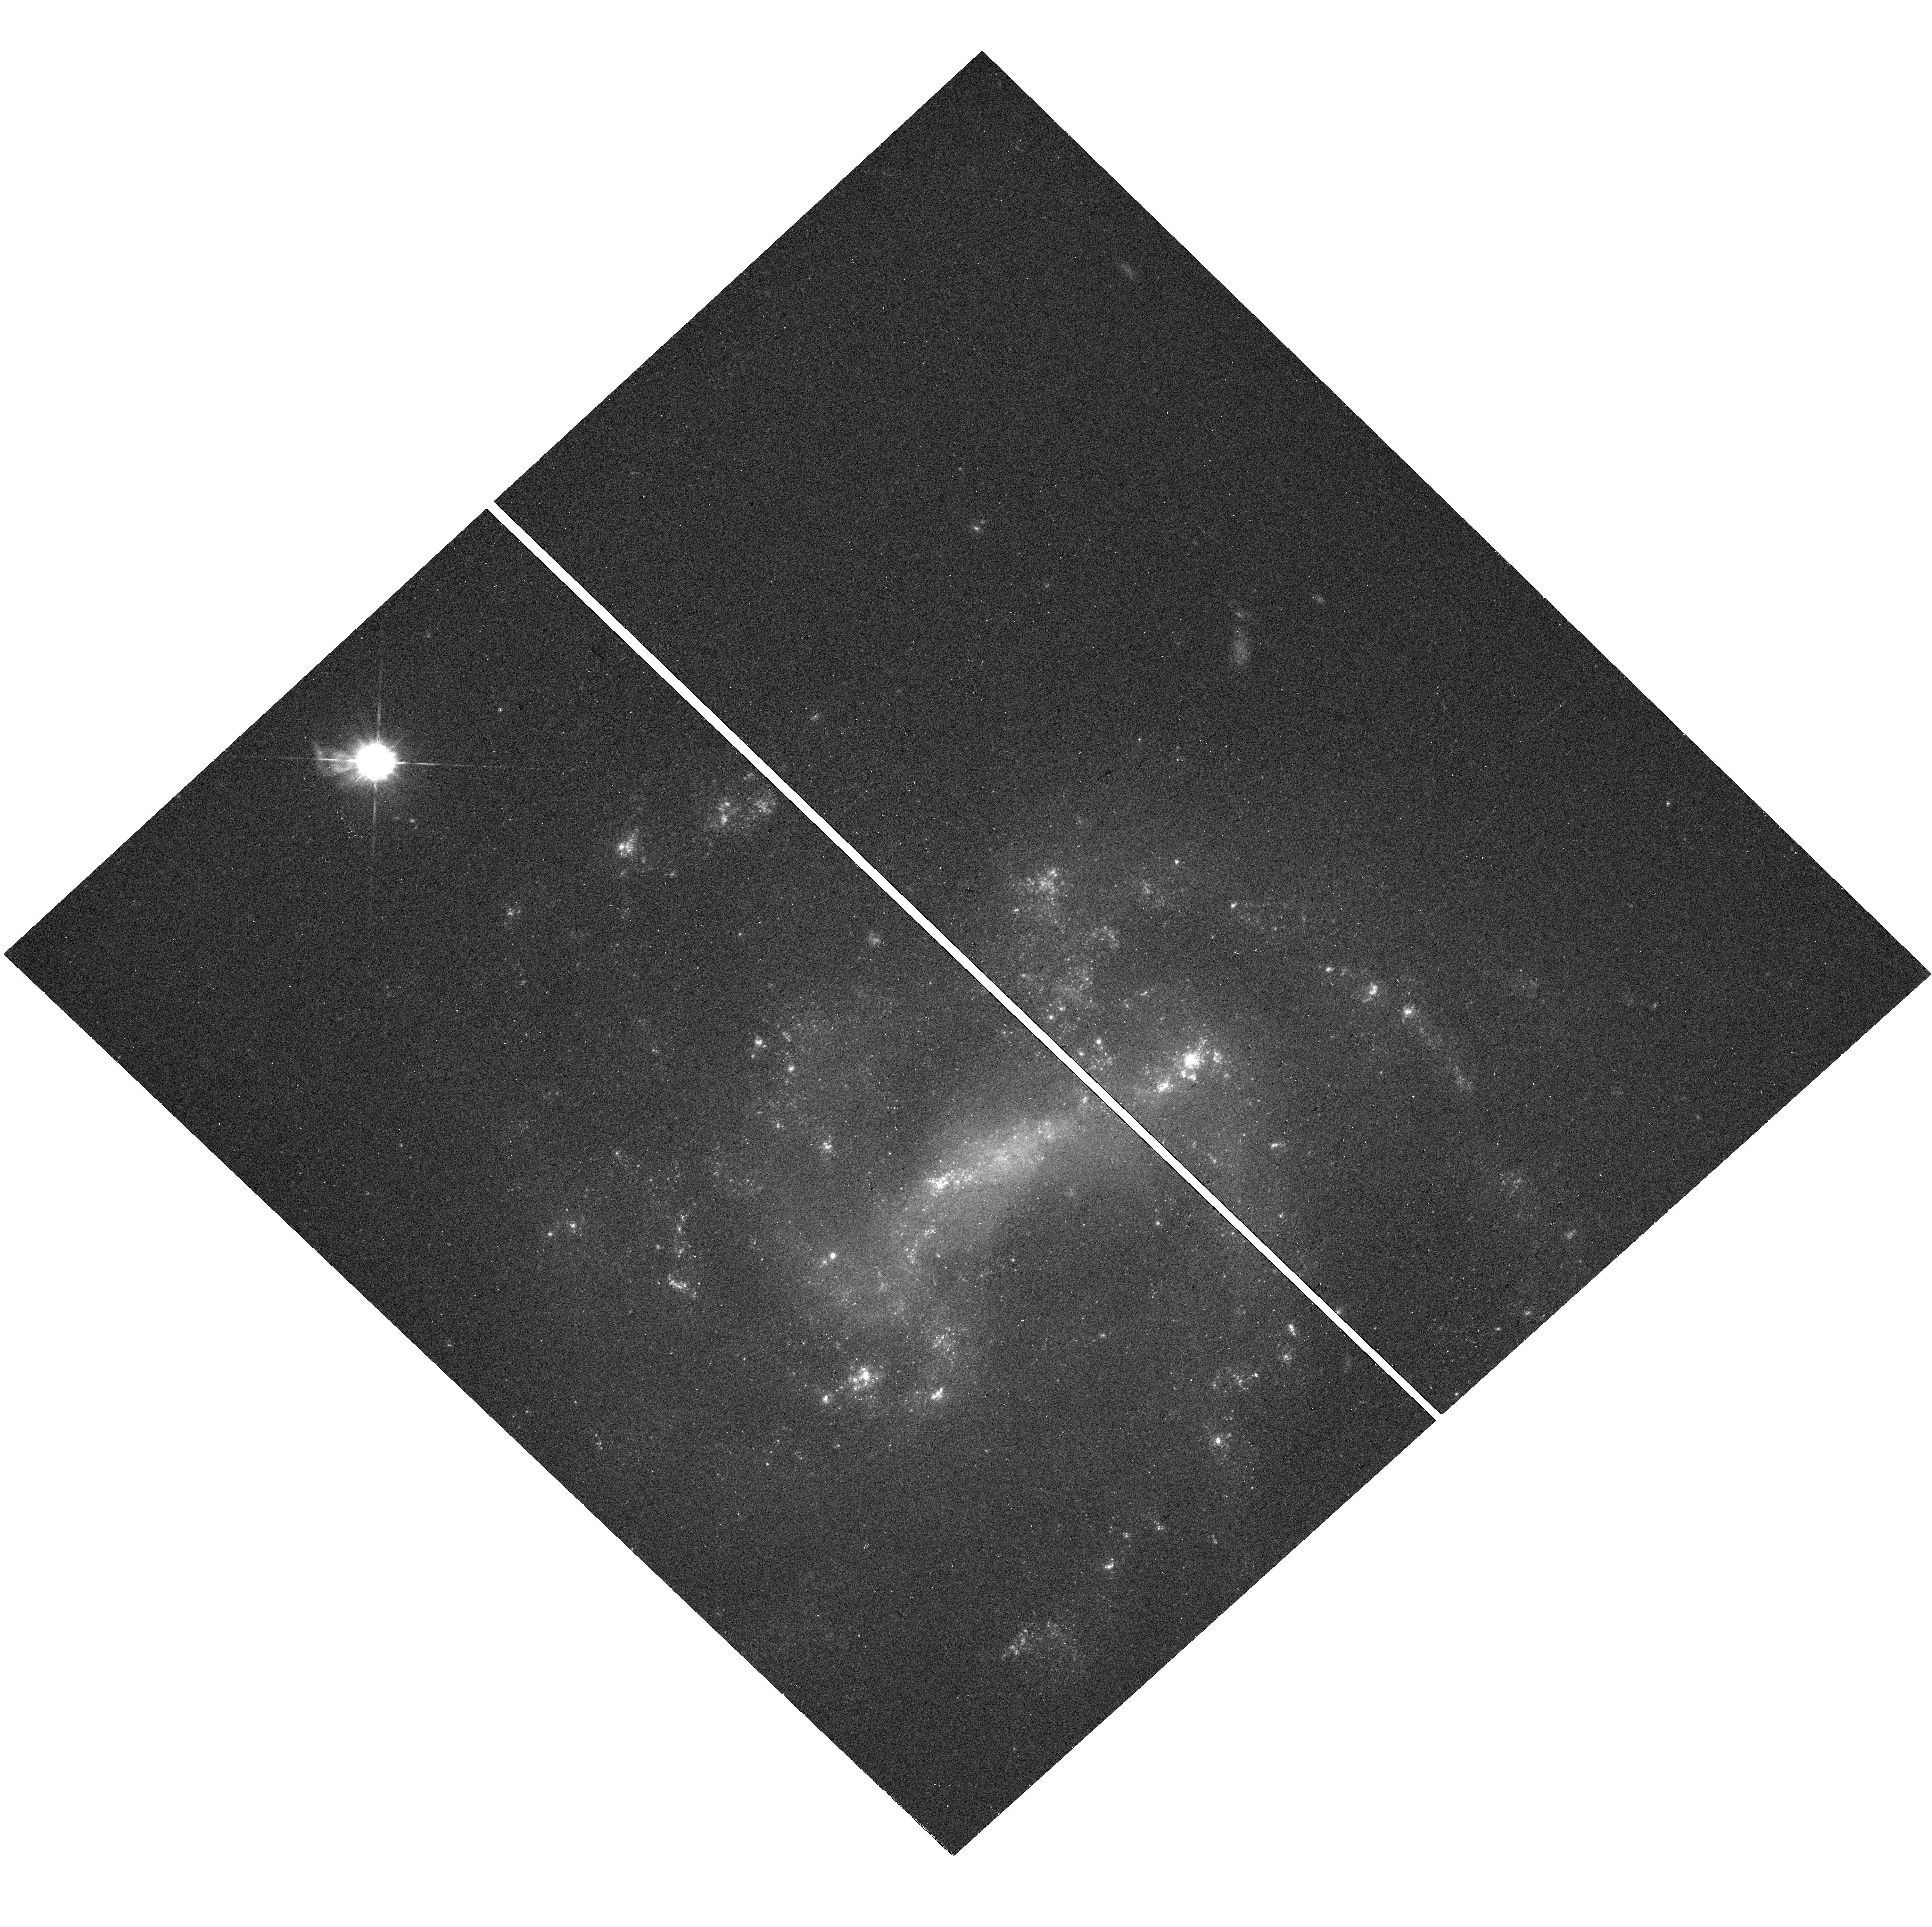
Target: SN2011HT. Instrument: WFC3/UVIS. Filter: F475W. Exposure: 13 min. Observation ID: hst_17731_21_wfc3_uvis_f475w_ifgl21

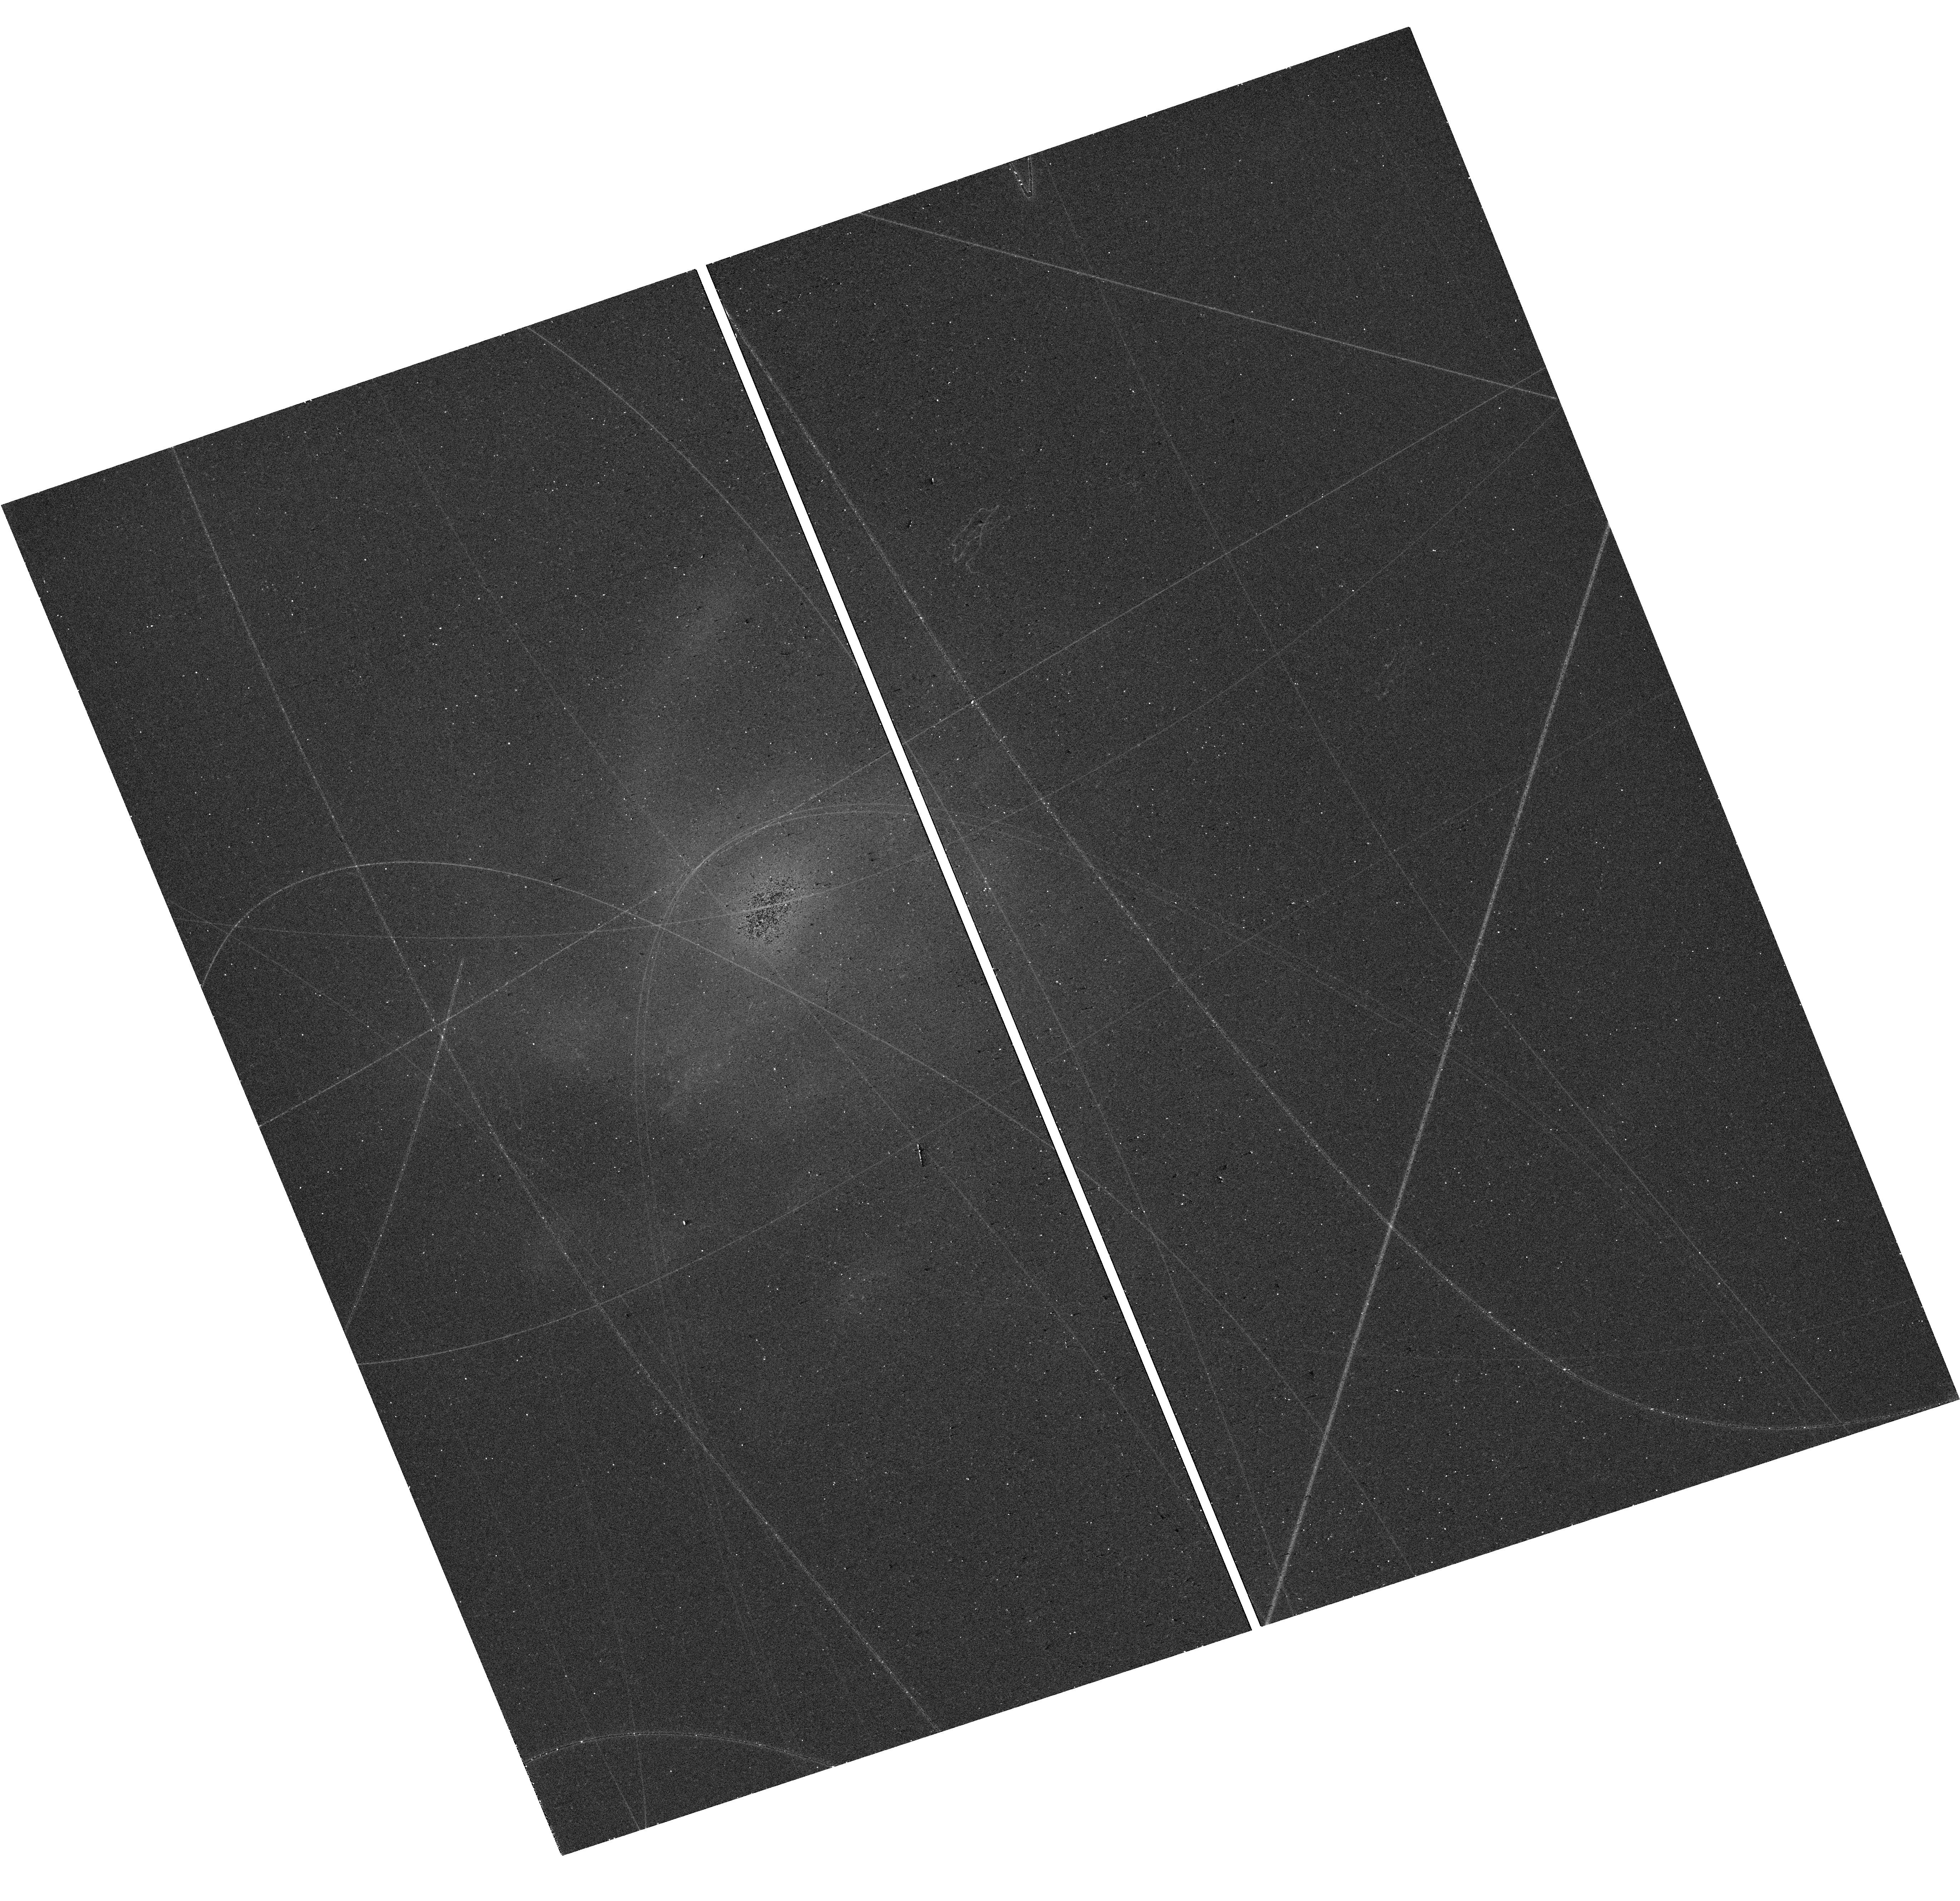
Target: SN2003LO. Instrument: WFC3/UVIS. Filter: F475W. Exposure: 13 min. Observation ID: hst_17731_12_wfc3_uvis_f475w_ifgl12

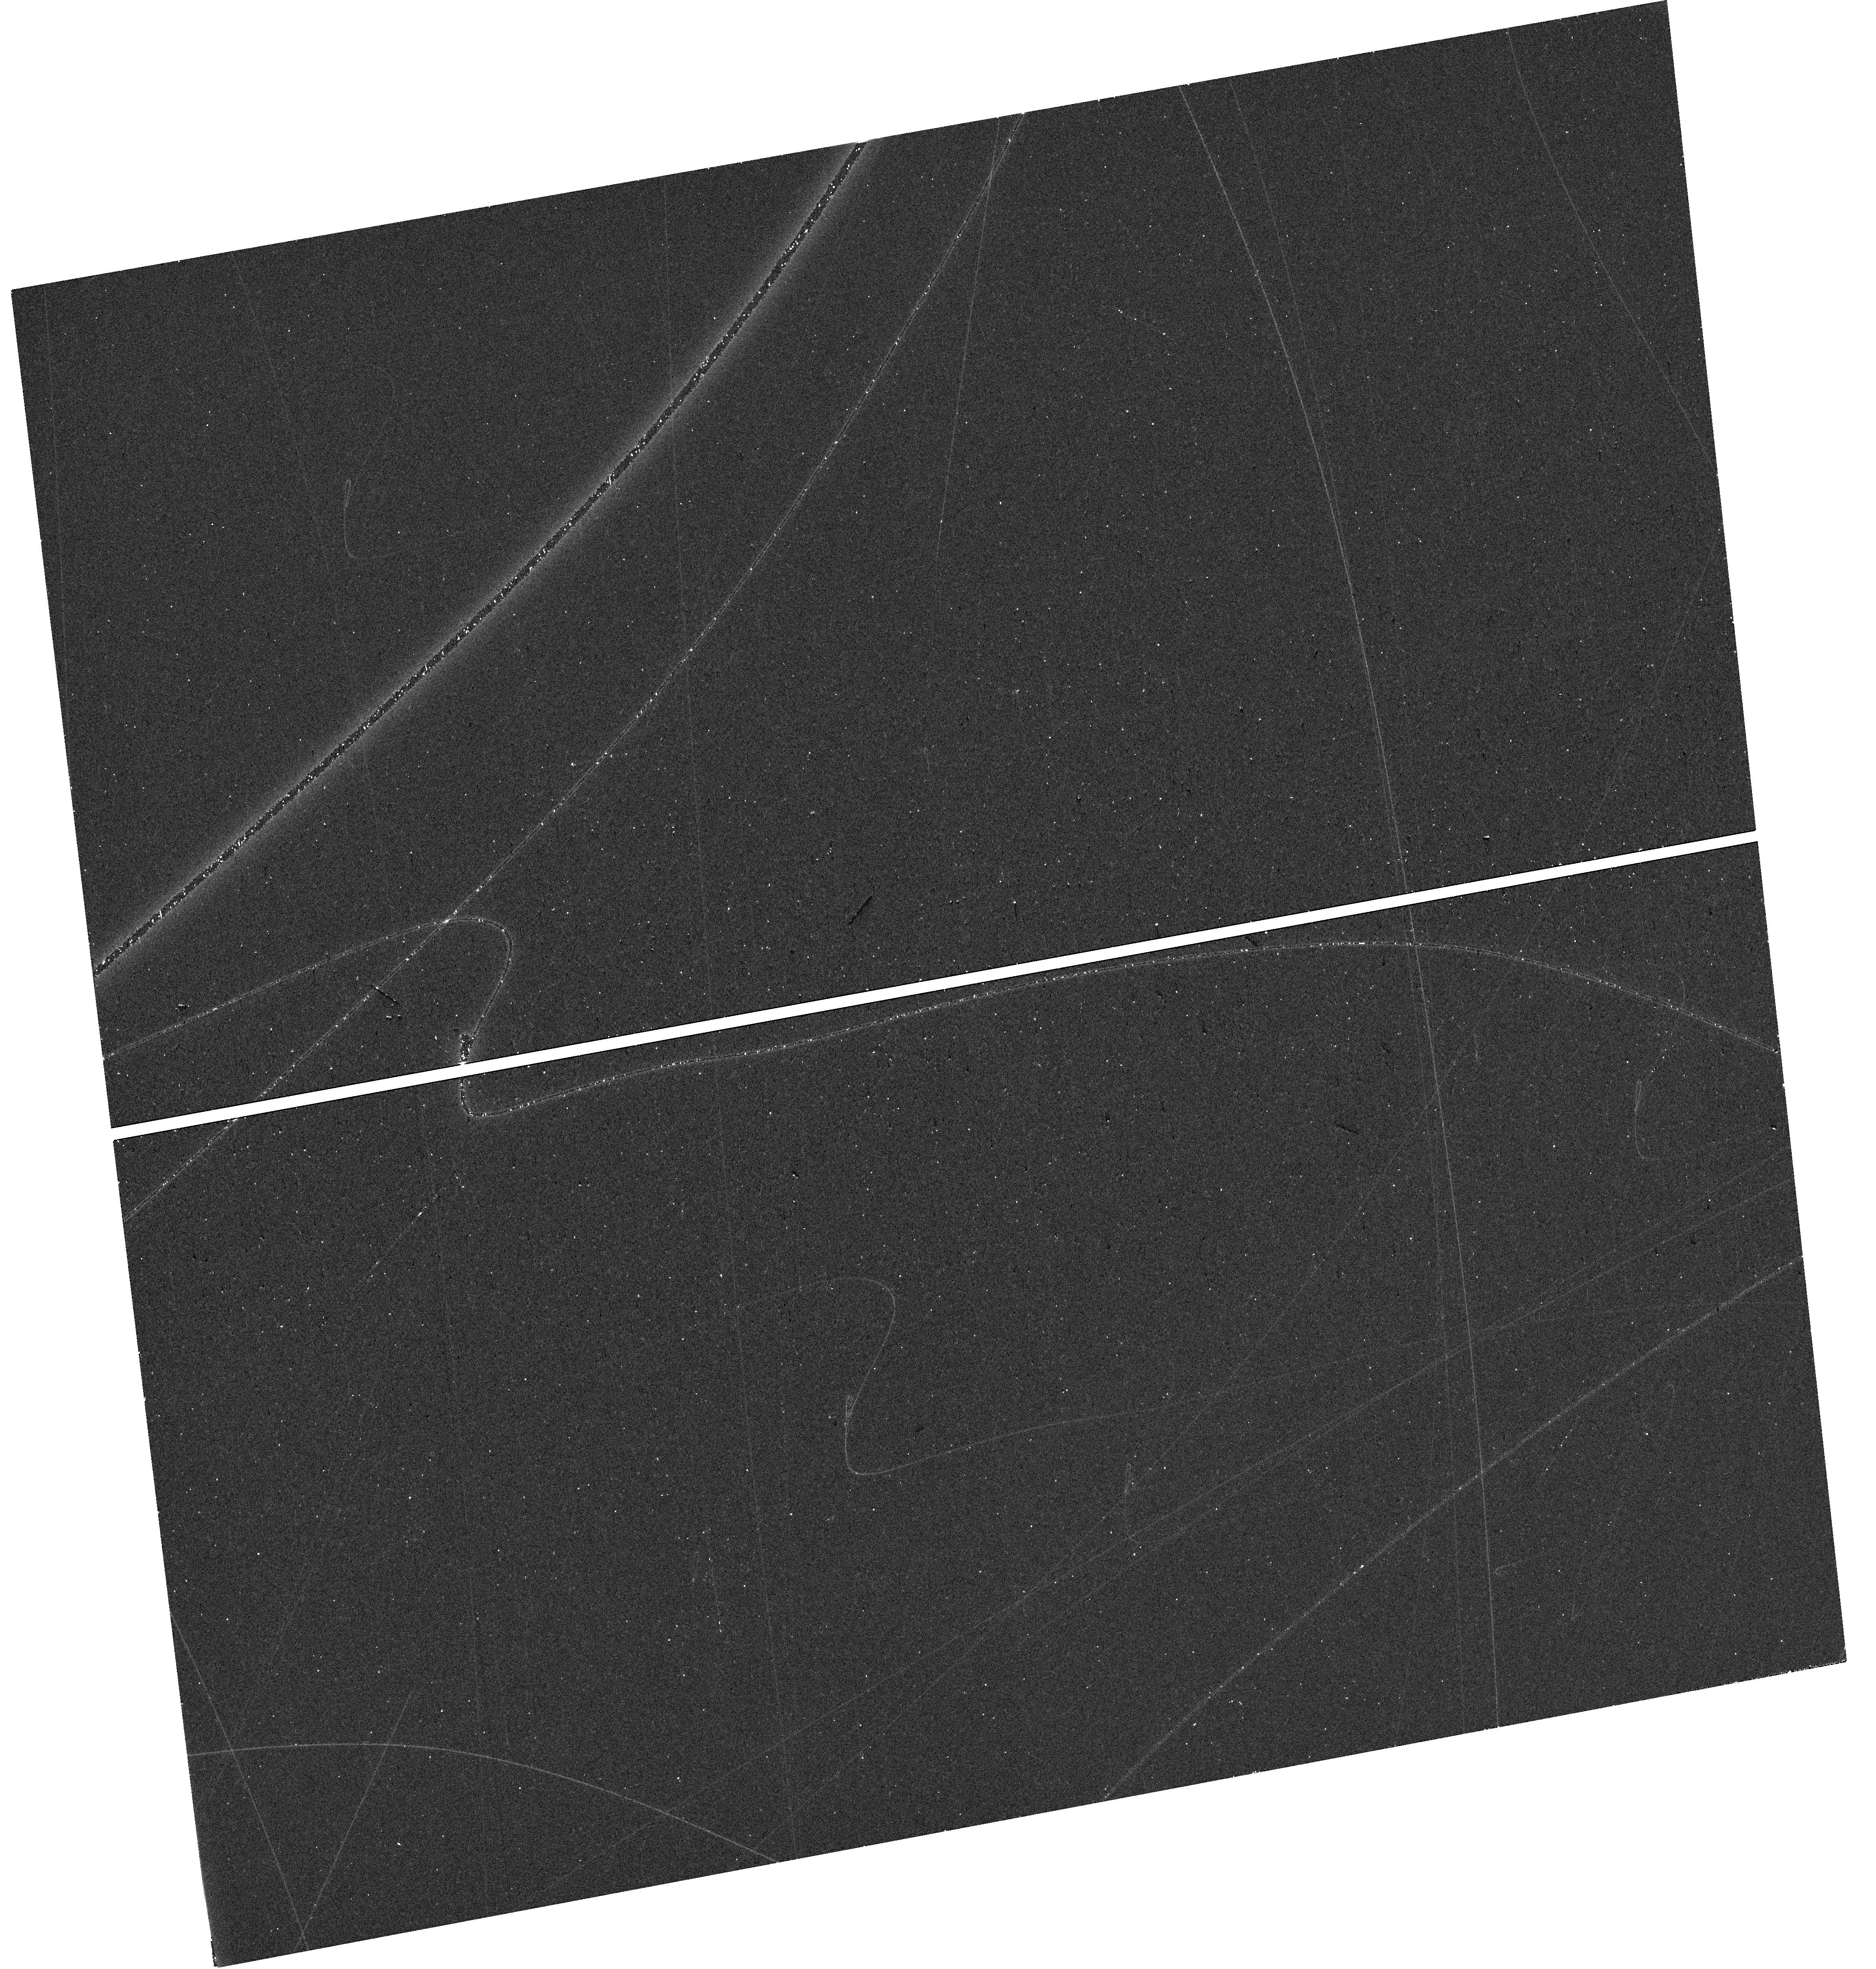
Target: SN2006AM. Instrument: WFC3/UVIS. Filter: F475W. Exposure: 13 min. Observation ID: hst_17731_13_wfc3_uvis_f475w_ifgl13

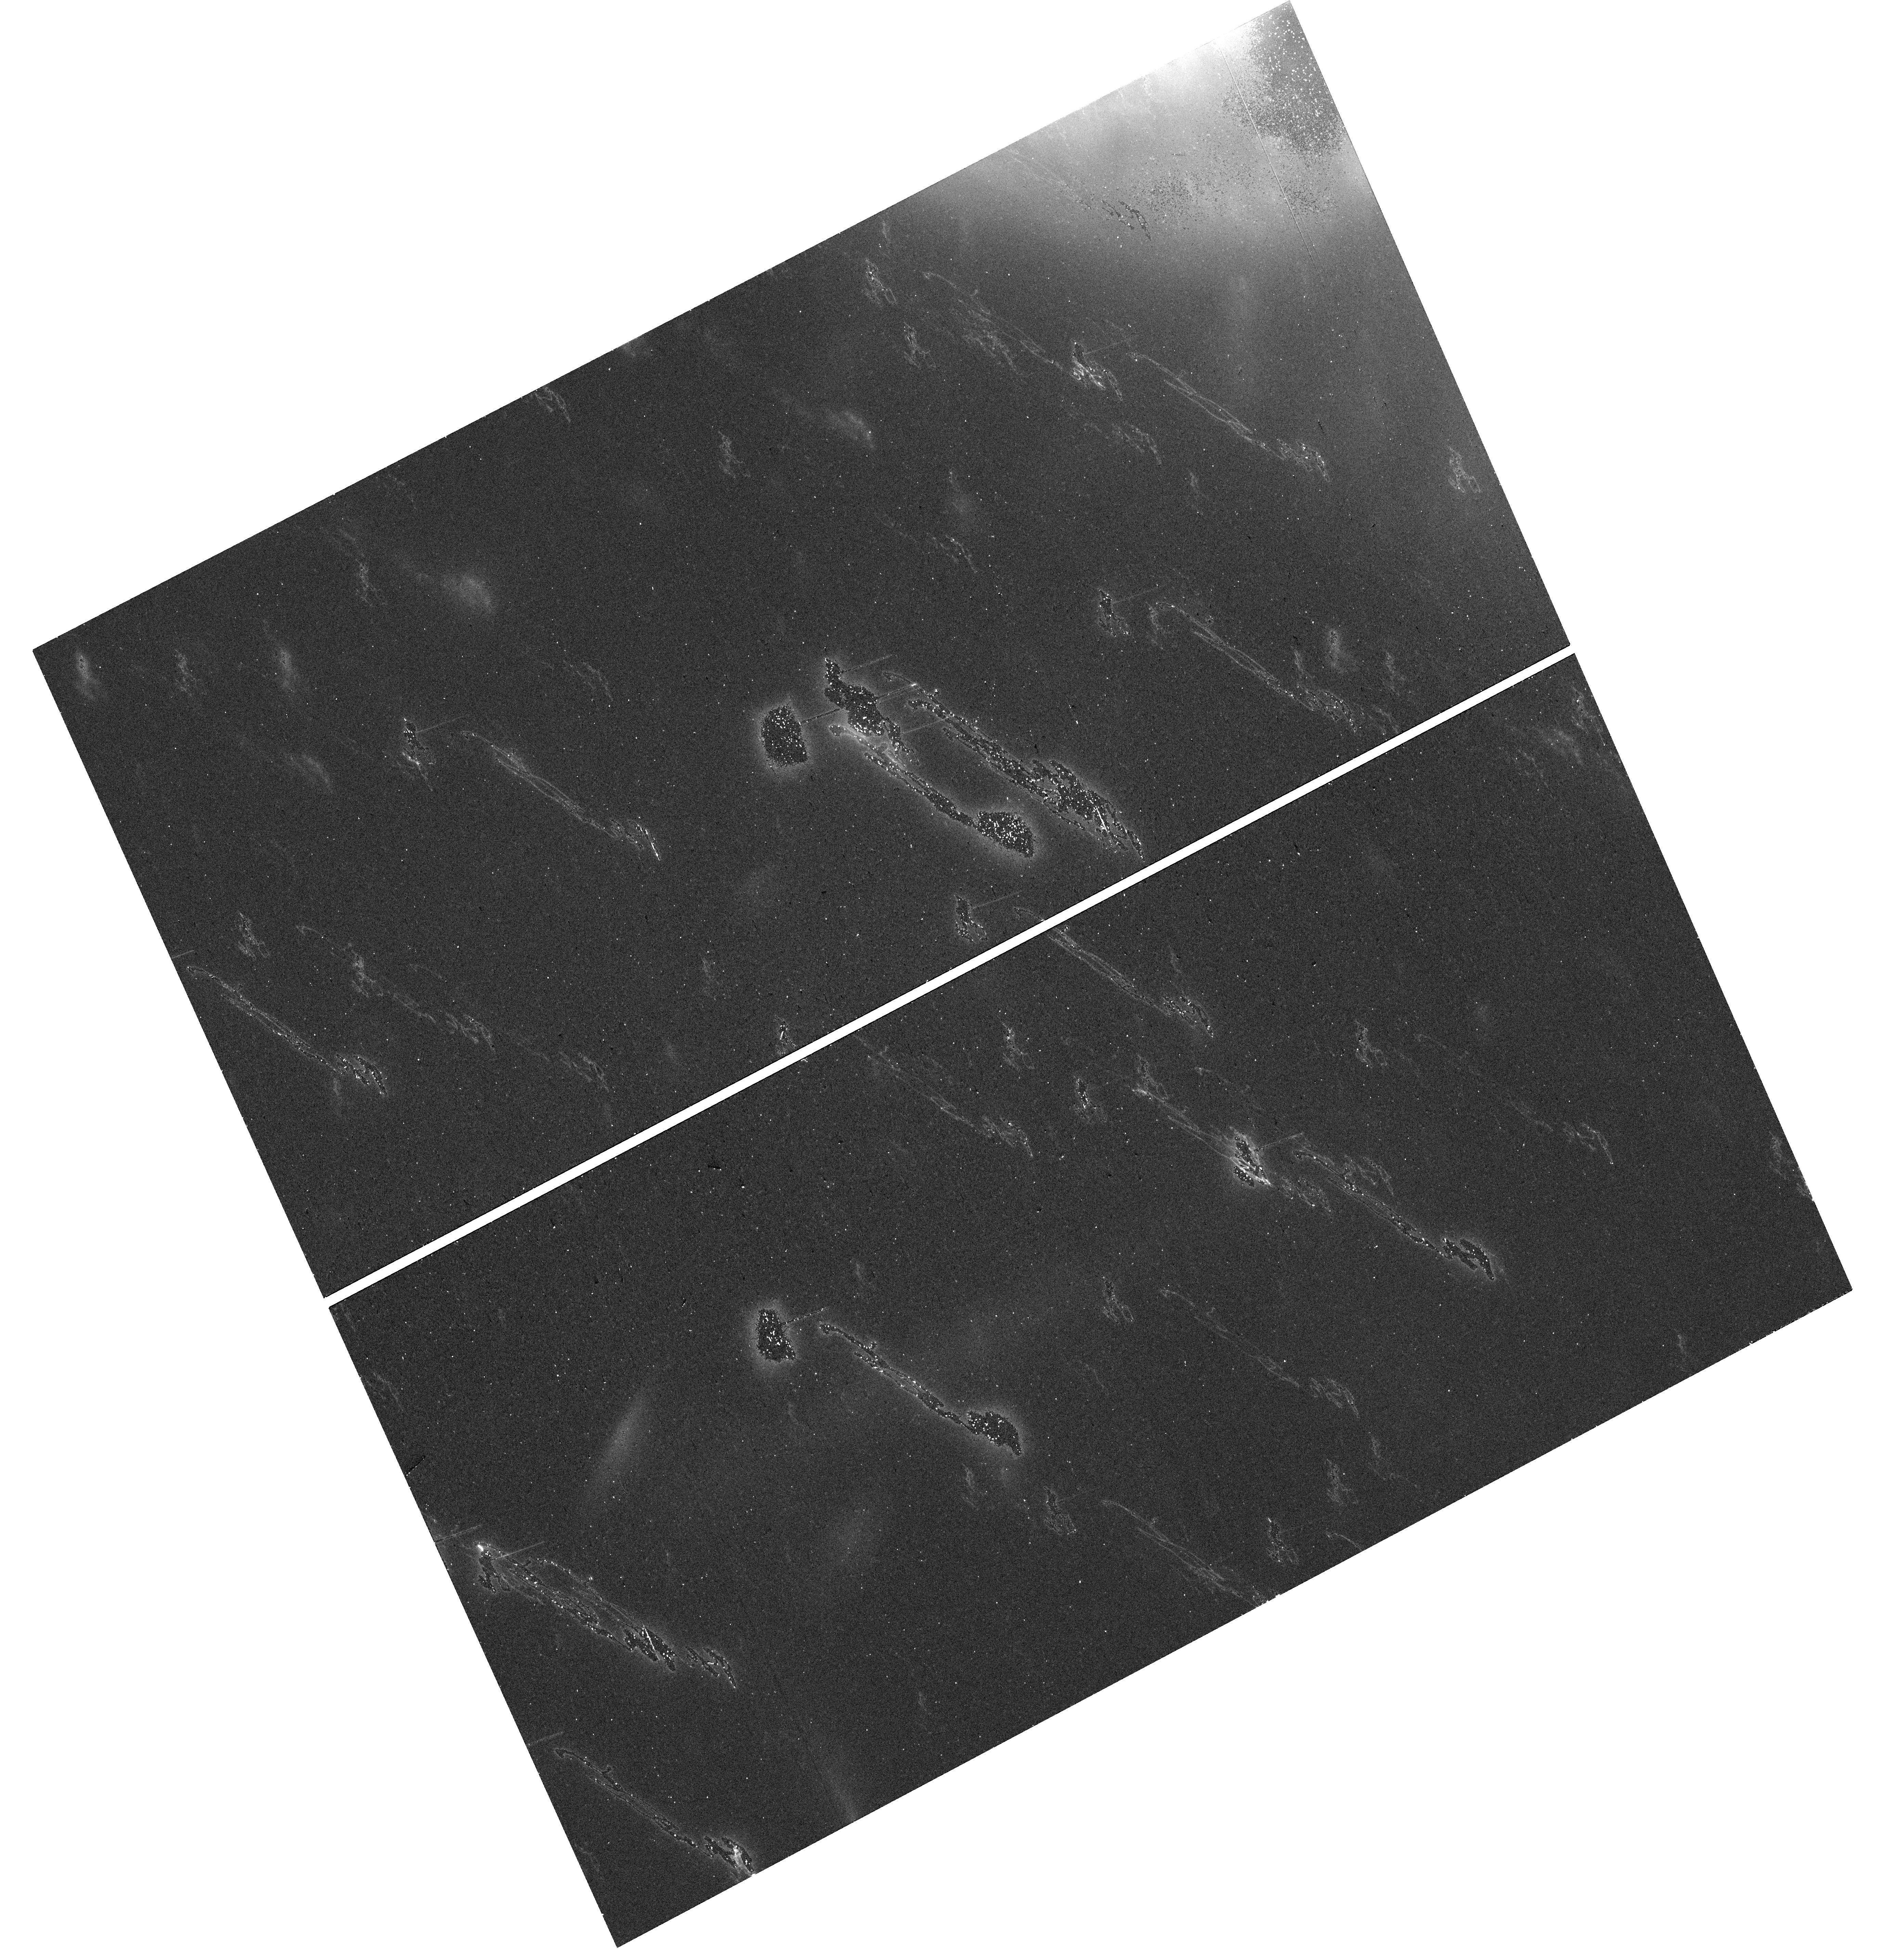
Target: SN2010JP. Instrument: WFC3/UVIS. Filter: F625W. Exposure: 13 min. Observation ID: hst_17731_15_wfc3_uvis_f625w_ifgl15

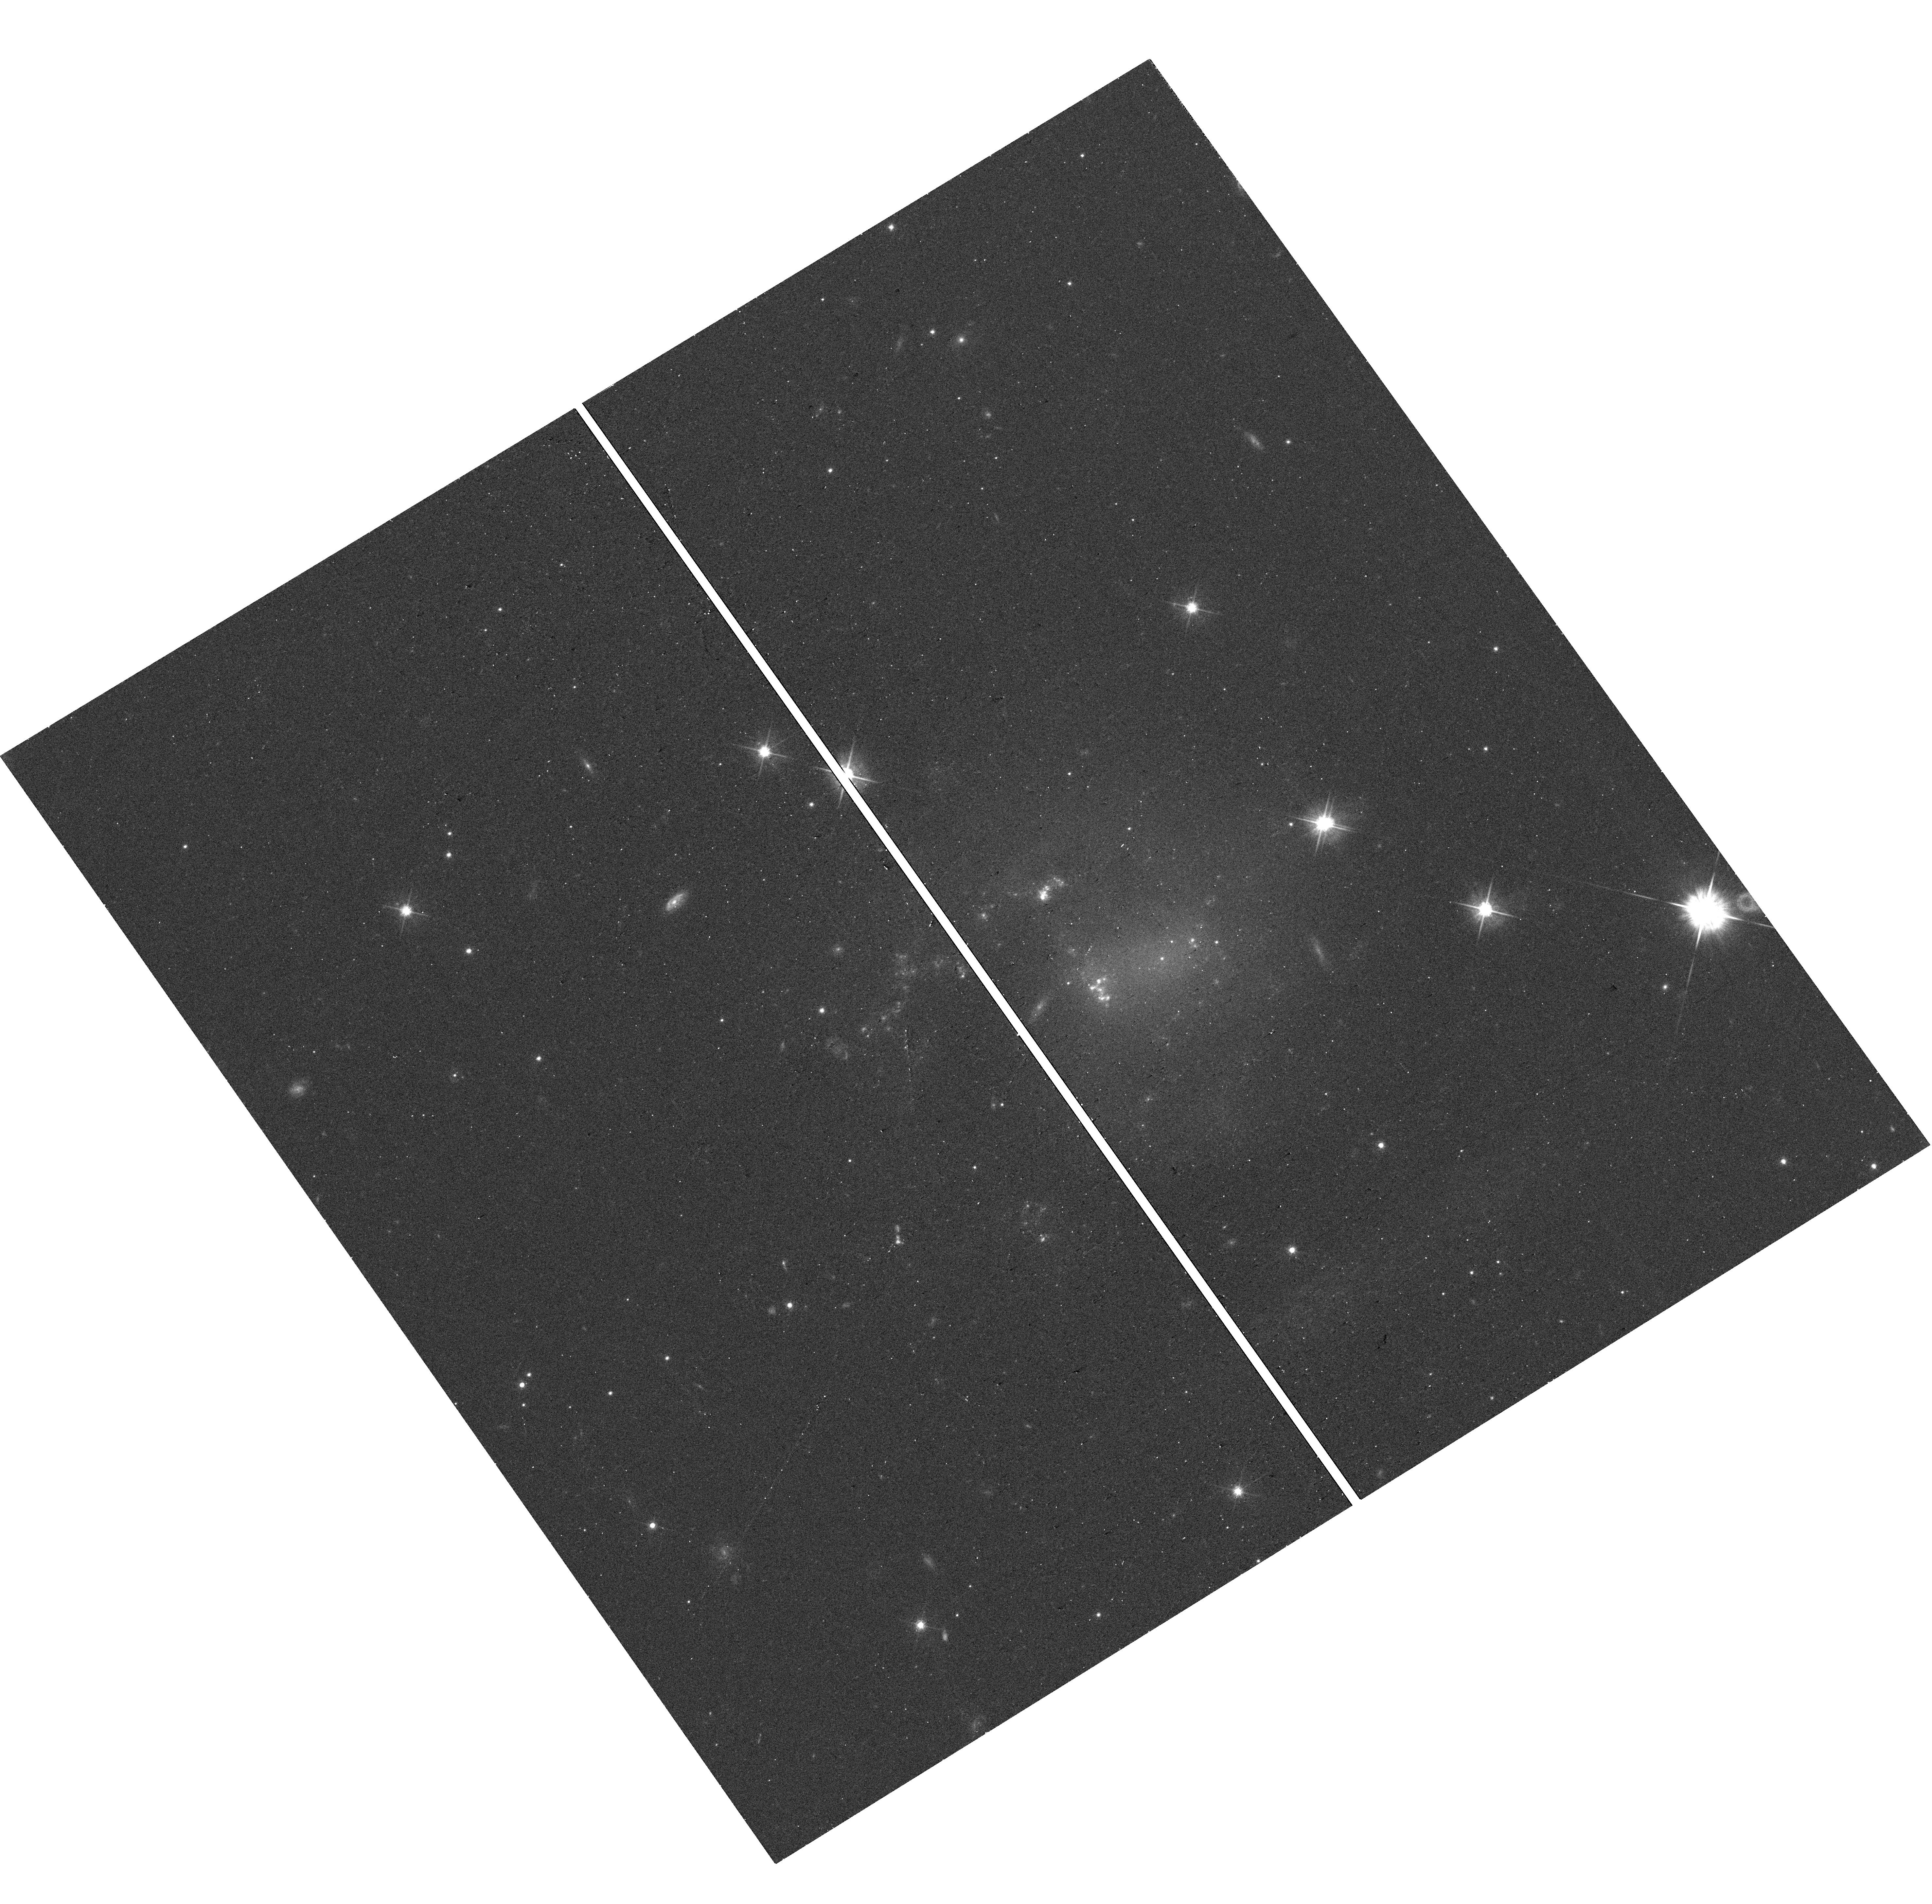
Target: ASASSN-15LX. Instrument: WFC3/UVIS. Filter: F625W. Exposure: 13 min. Observation ID: hst_17731_20_wfc3_uvis_f625w_ifgl20

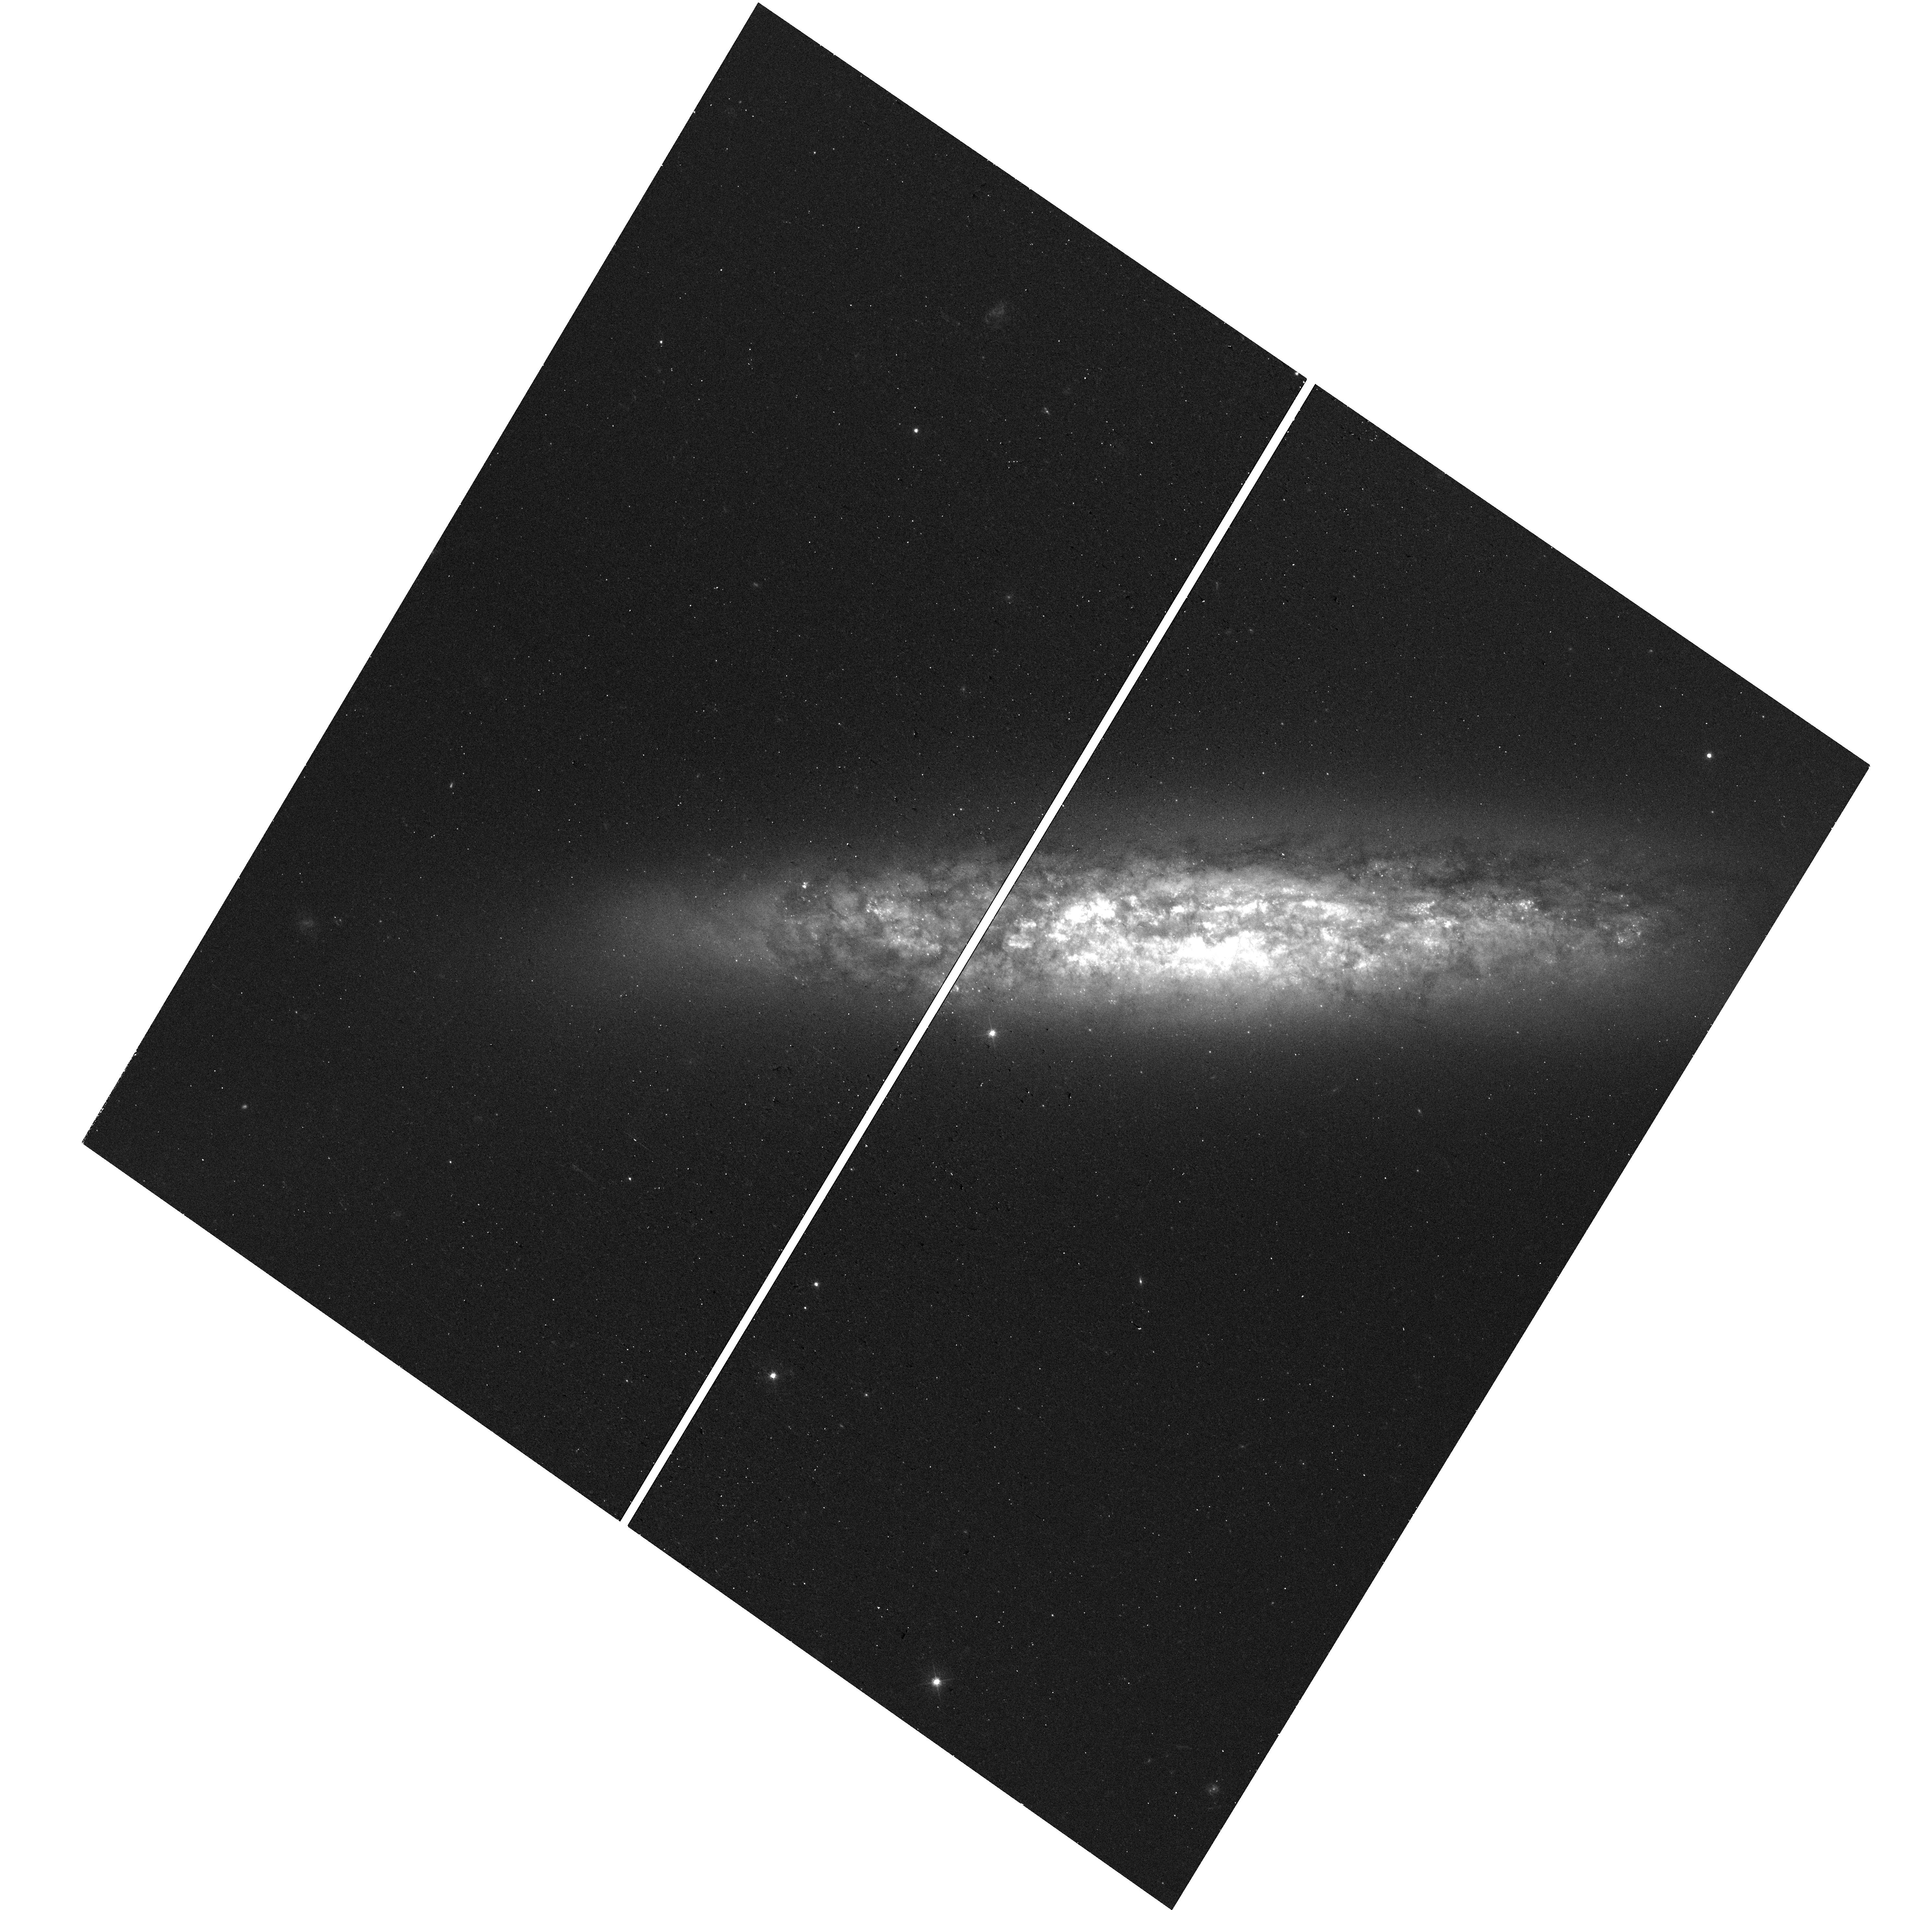
Target: SN1989L. Instrument: WFC3/UVIS. Filter: F475W. Exposure: 13 min. Observation ID: hst_17731_01_wfc3_uvis_f475w_ifgl01

Are All Type IIn Supernovae Terminal Explosions? (PI: Filippenko, Alex V.)

There is evidence that some Type IIn supernovae, whose diverse spectra and light curves exhibit signs of interaction between the ejected material and circumstellar matter (CSM), are actually nonterminal outbursts of massive evolved stars such as luminous blue variables (LBVs); such objects are thus "SN impostors, " at least until they undergo a terminal explosion. An outstanding example is SN 2009ip, which was classified as an SN IIn but three years later experienced an even larger, terminal explosion; the 2009 event was an SN impostor. In other cases of SNe IIn, it is possible that the initial outburst was an impostor, and the terminal explosion has not yet occurred. We propose to obtain deep, two-filter HST snapshot images of the sites of confirmed SNe IIn (> 9 years after outburst), in order to see whether the progenitor did indeed disappear and thus likely suffered a terminal explosion. The precise position of each of our targets will be known from post-eruption archival HST images. If instead we find an object at the site of the SN IIn, it is likely either the surviving progenitor, a companion star, or long-lived emission from the shocked CSM. The color of the star, obtained from the HST snapshot images, will provide a strong clue: LBVs are generally blue, ejecta-CSM interactors (with H-alpha emission) and RSG companions are red. The detection or nondetection of an object at the SN site will already provide fundamental information. However, to further explore the nature of any detected object, we will subsequently obtain essentially guaranteed, ground-based complementary spectra to search for medium/broad H-alpha emission characteristic of shocked CSM.